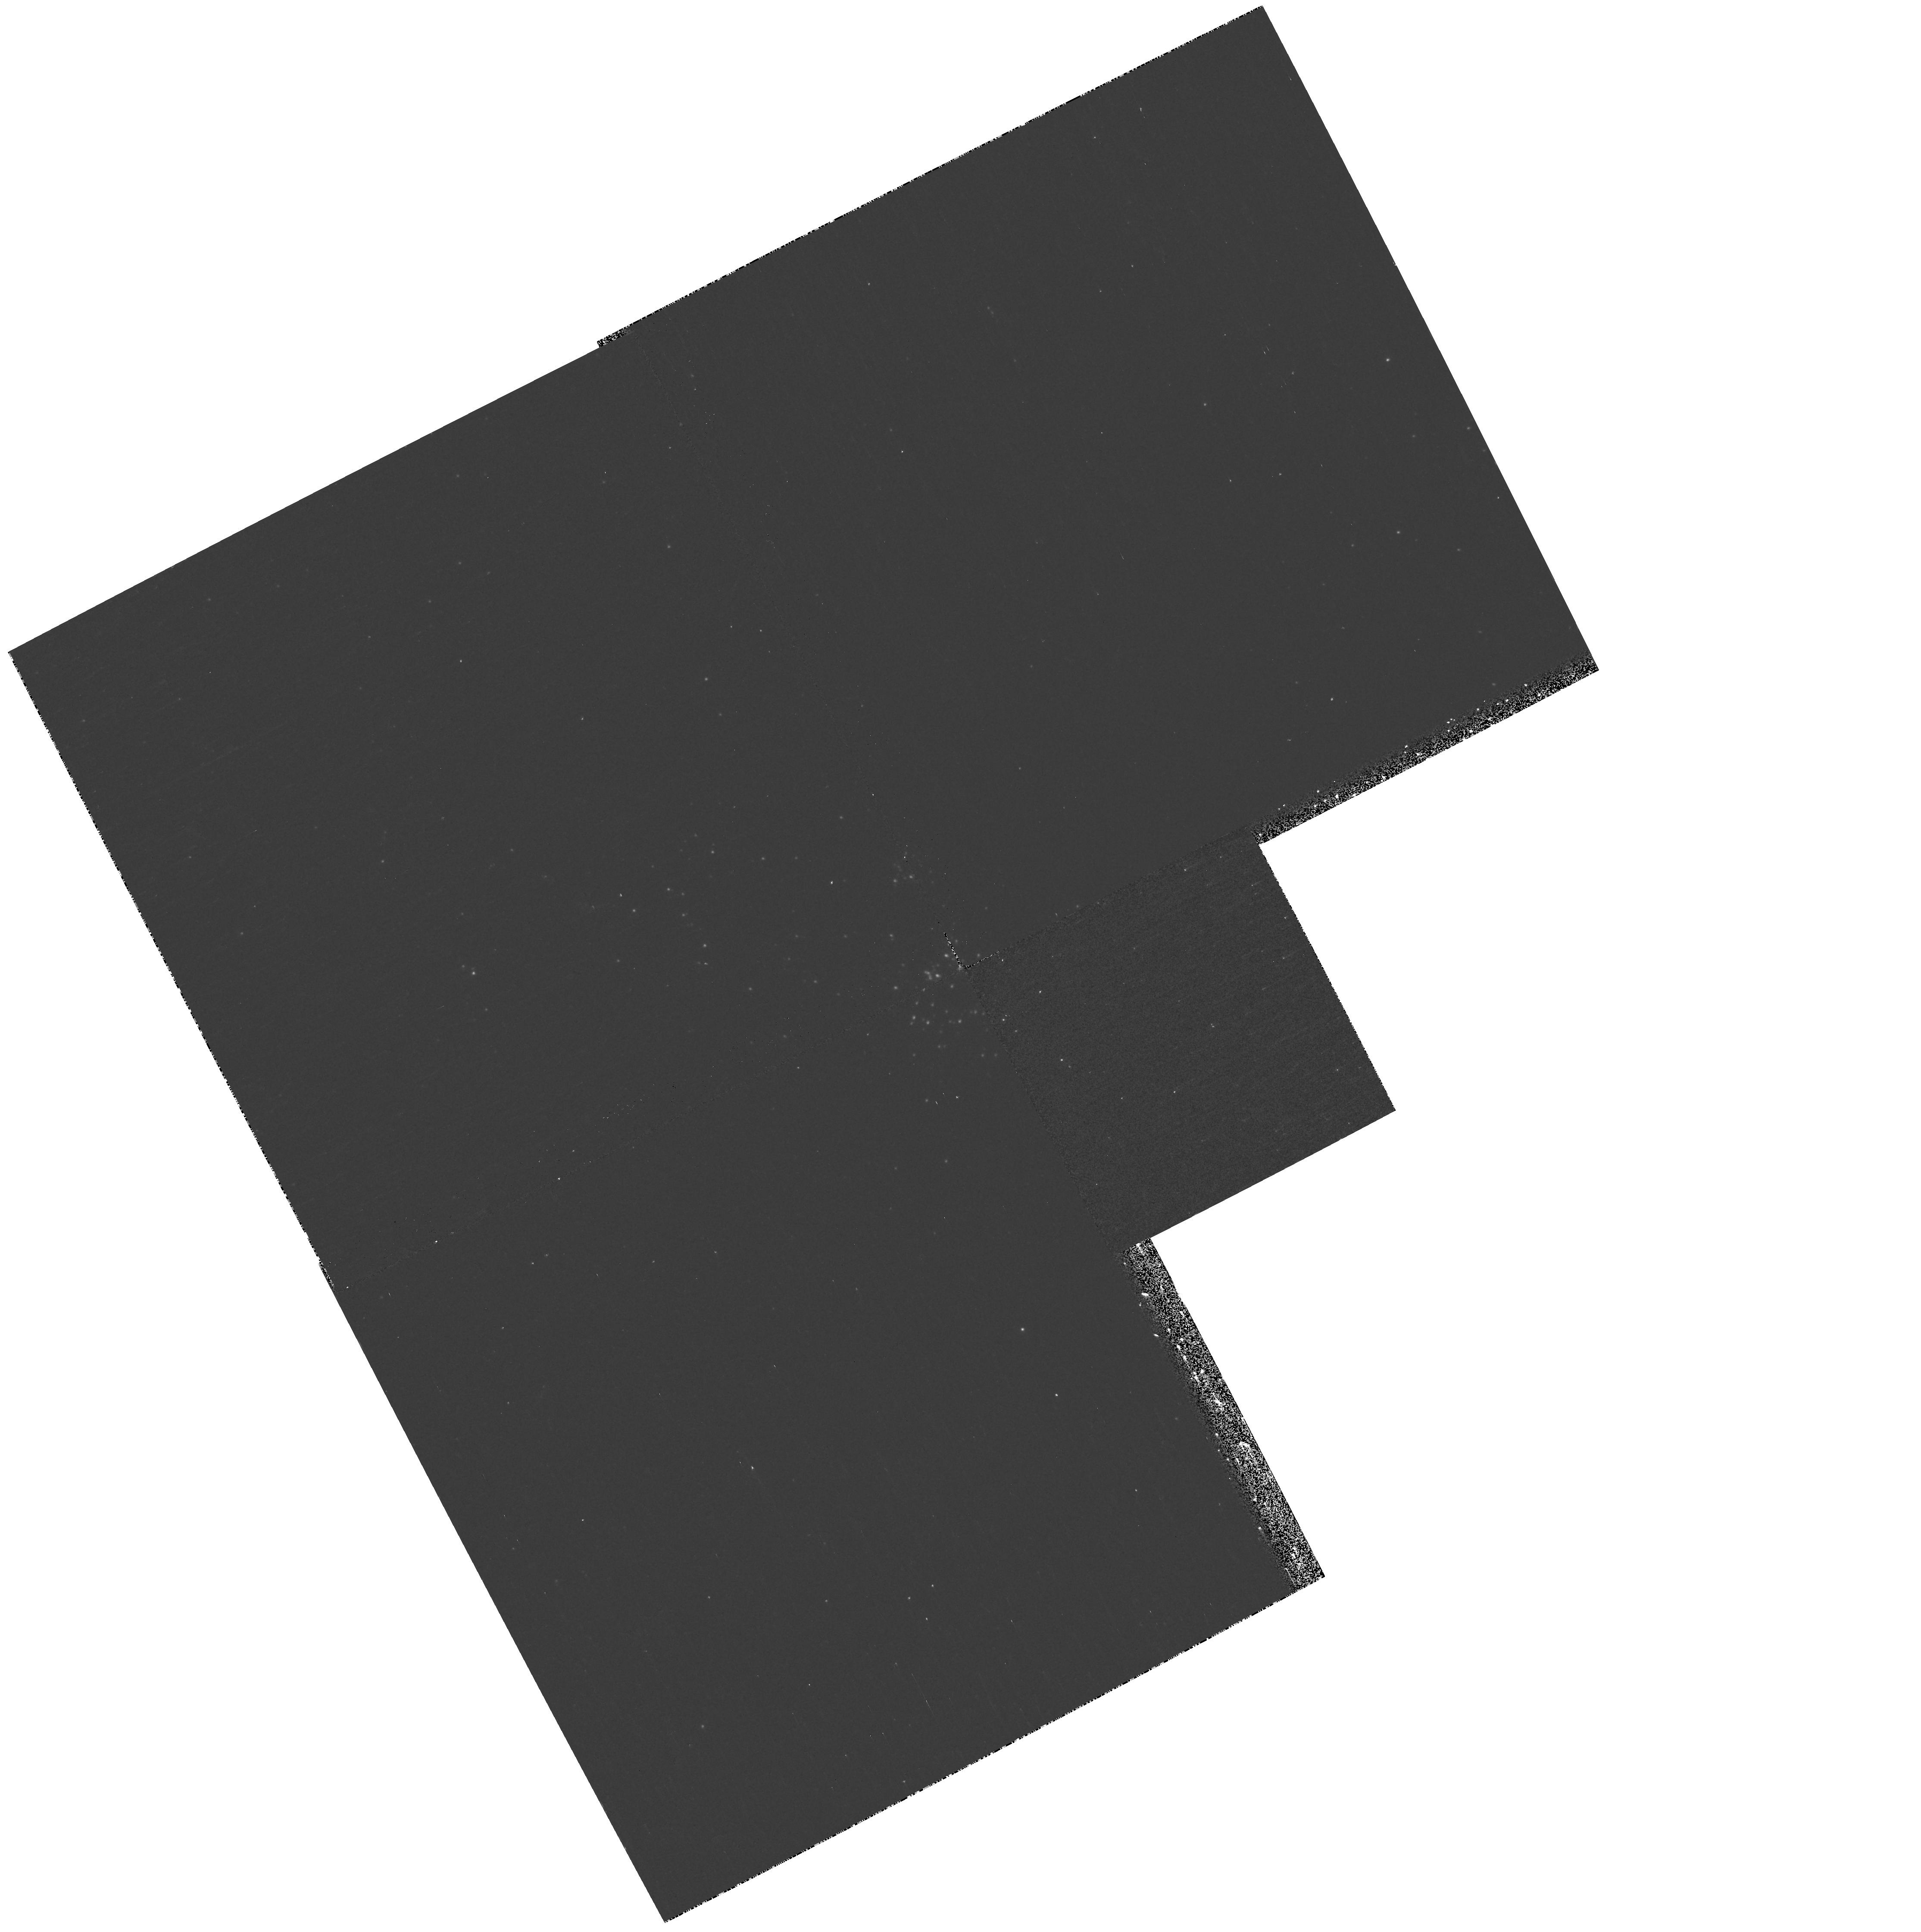
Target: M33-OB128
Instrument: WFPC2/PC
Filter: F170W
Exposure: 20 min
Observation ID: hst_11079_18_wfpc2_pc_f170w_u9wq18

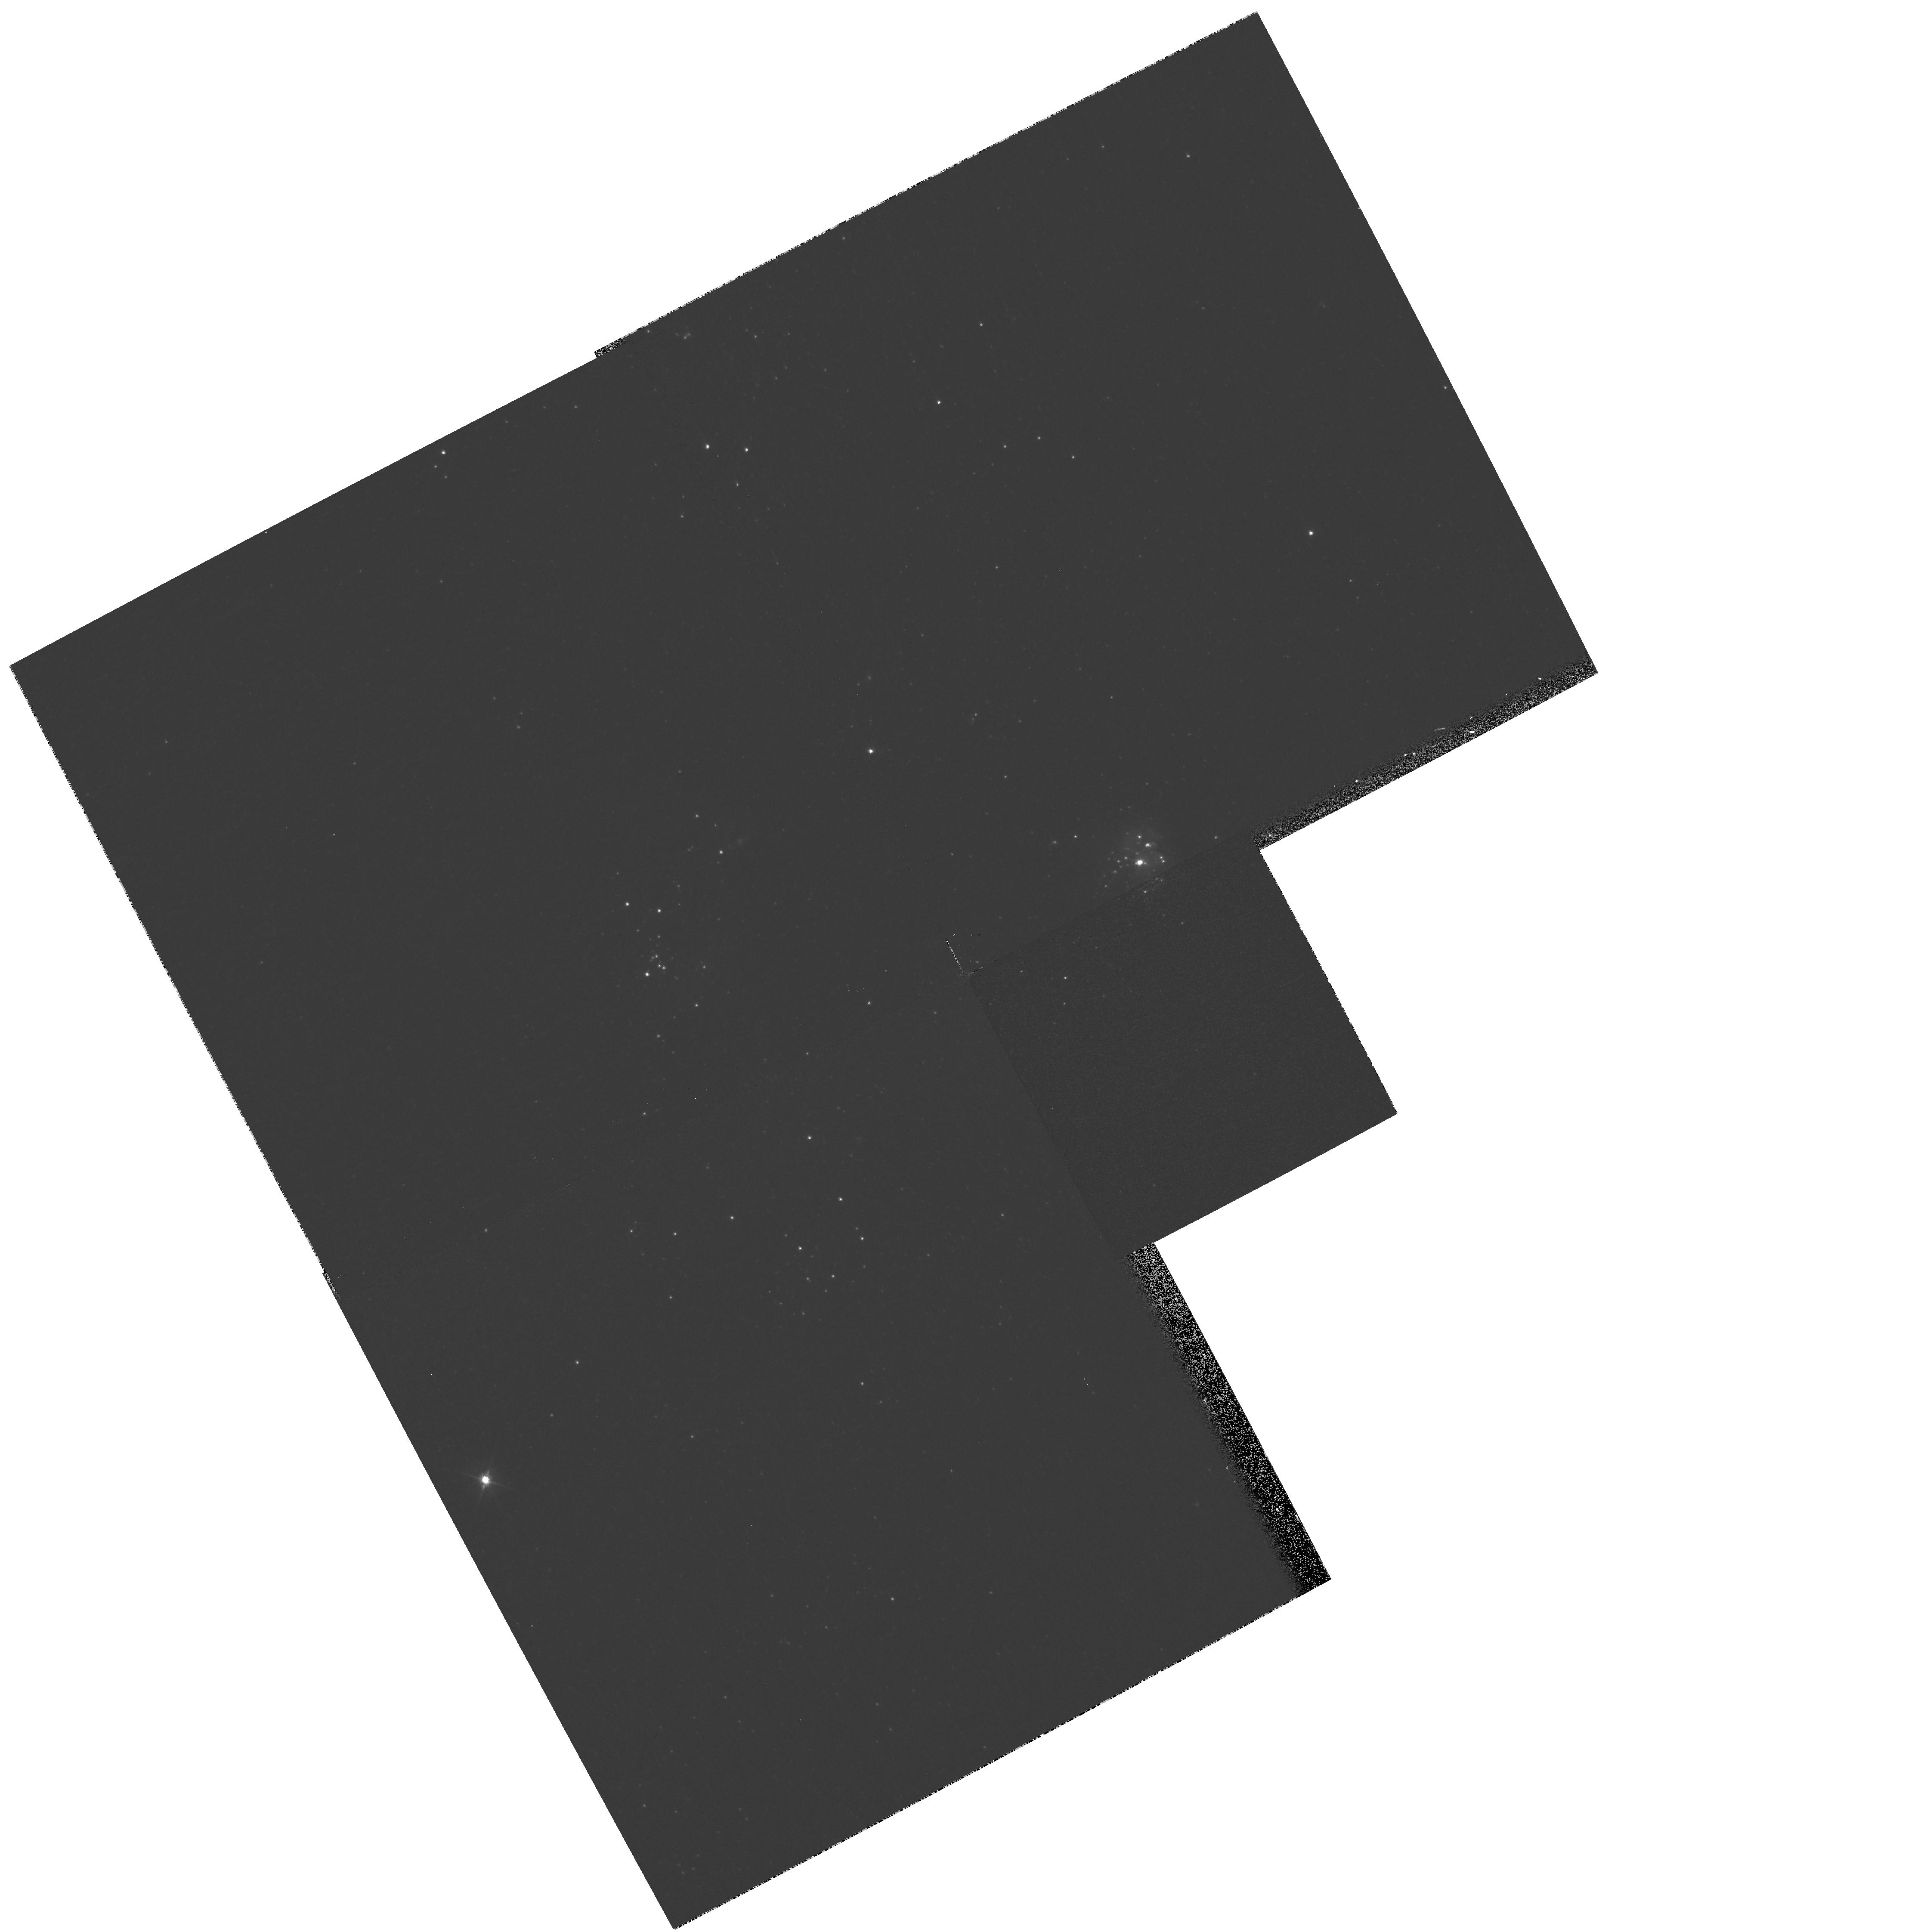
Target: M33-OB29
Instrument: WFPC2/PC
Filter: F555W
Exposure: 2 min
Observation ID: hst_11079_23_wfpc2_pc_f555w_u9wq23

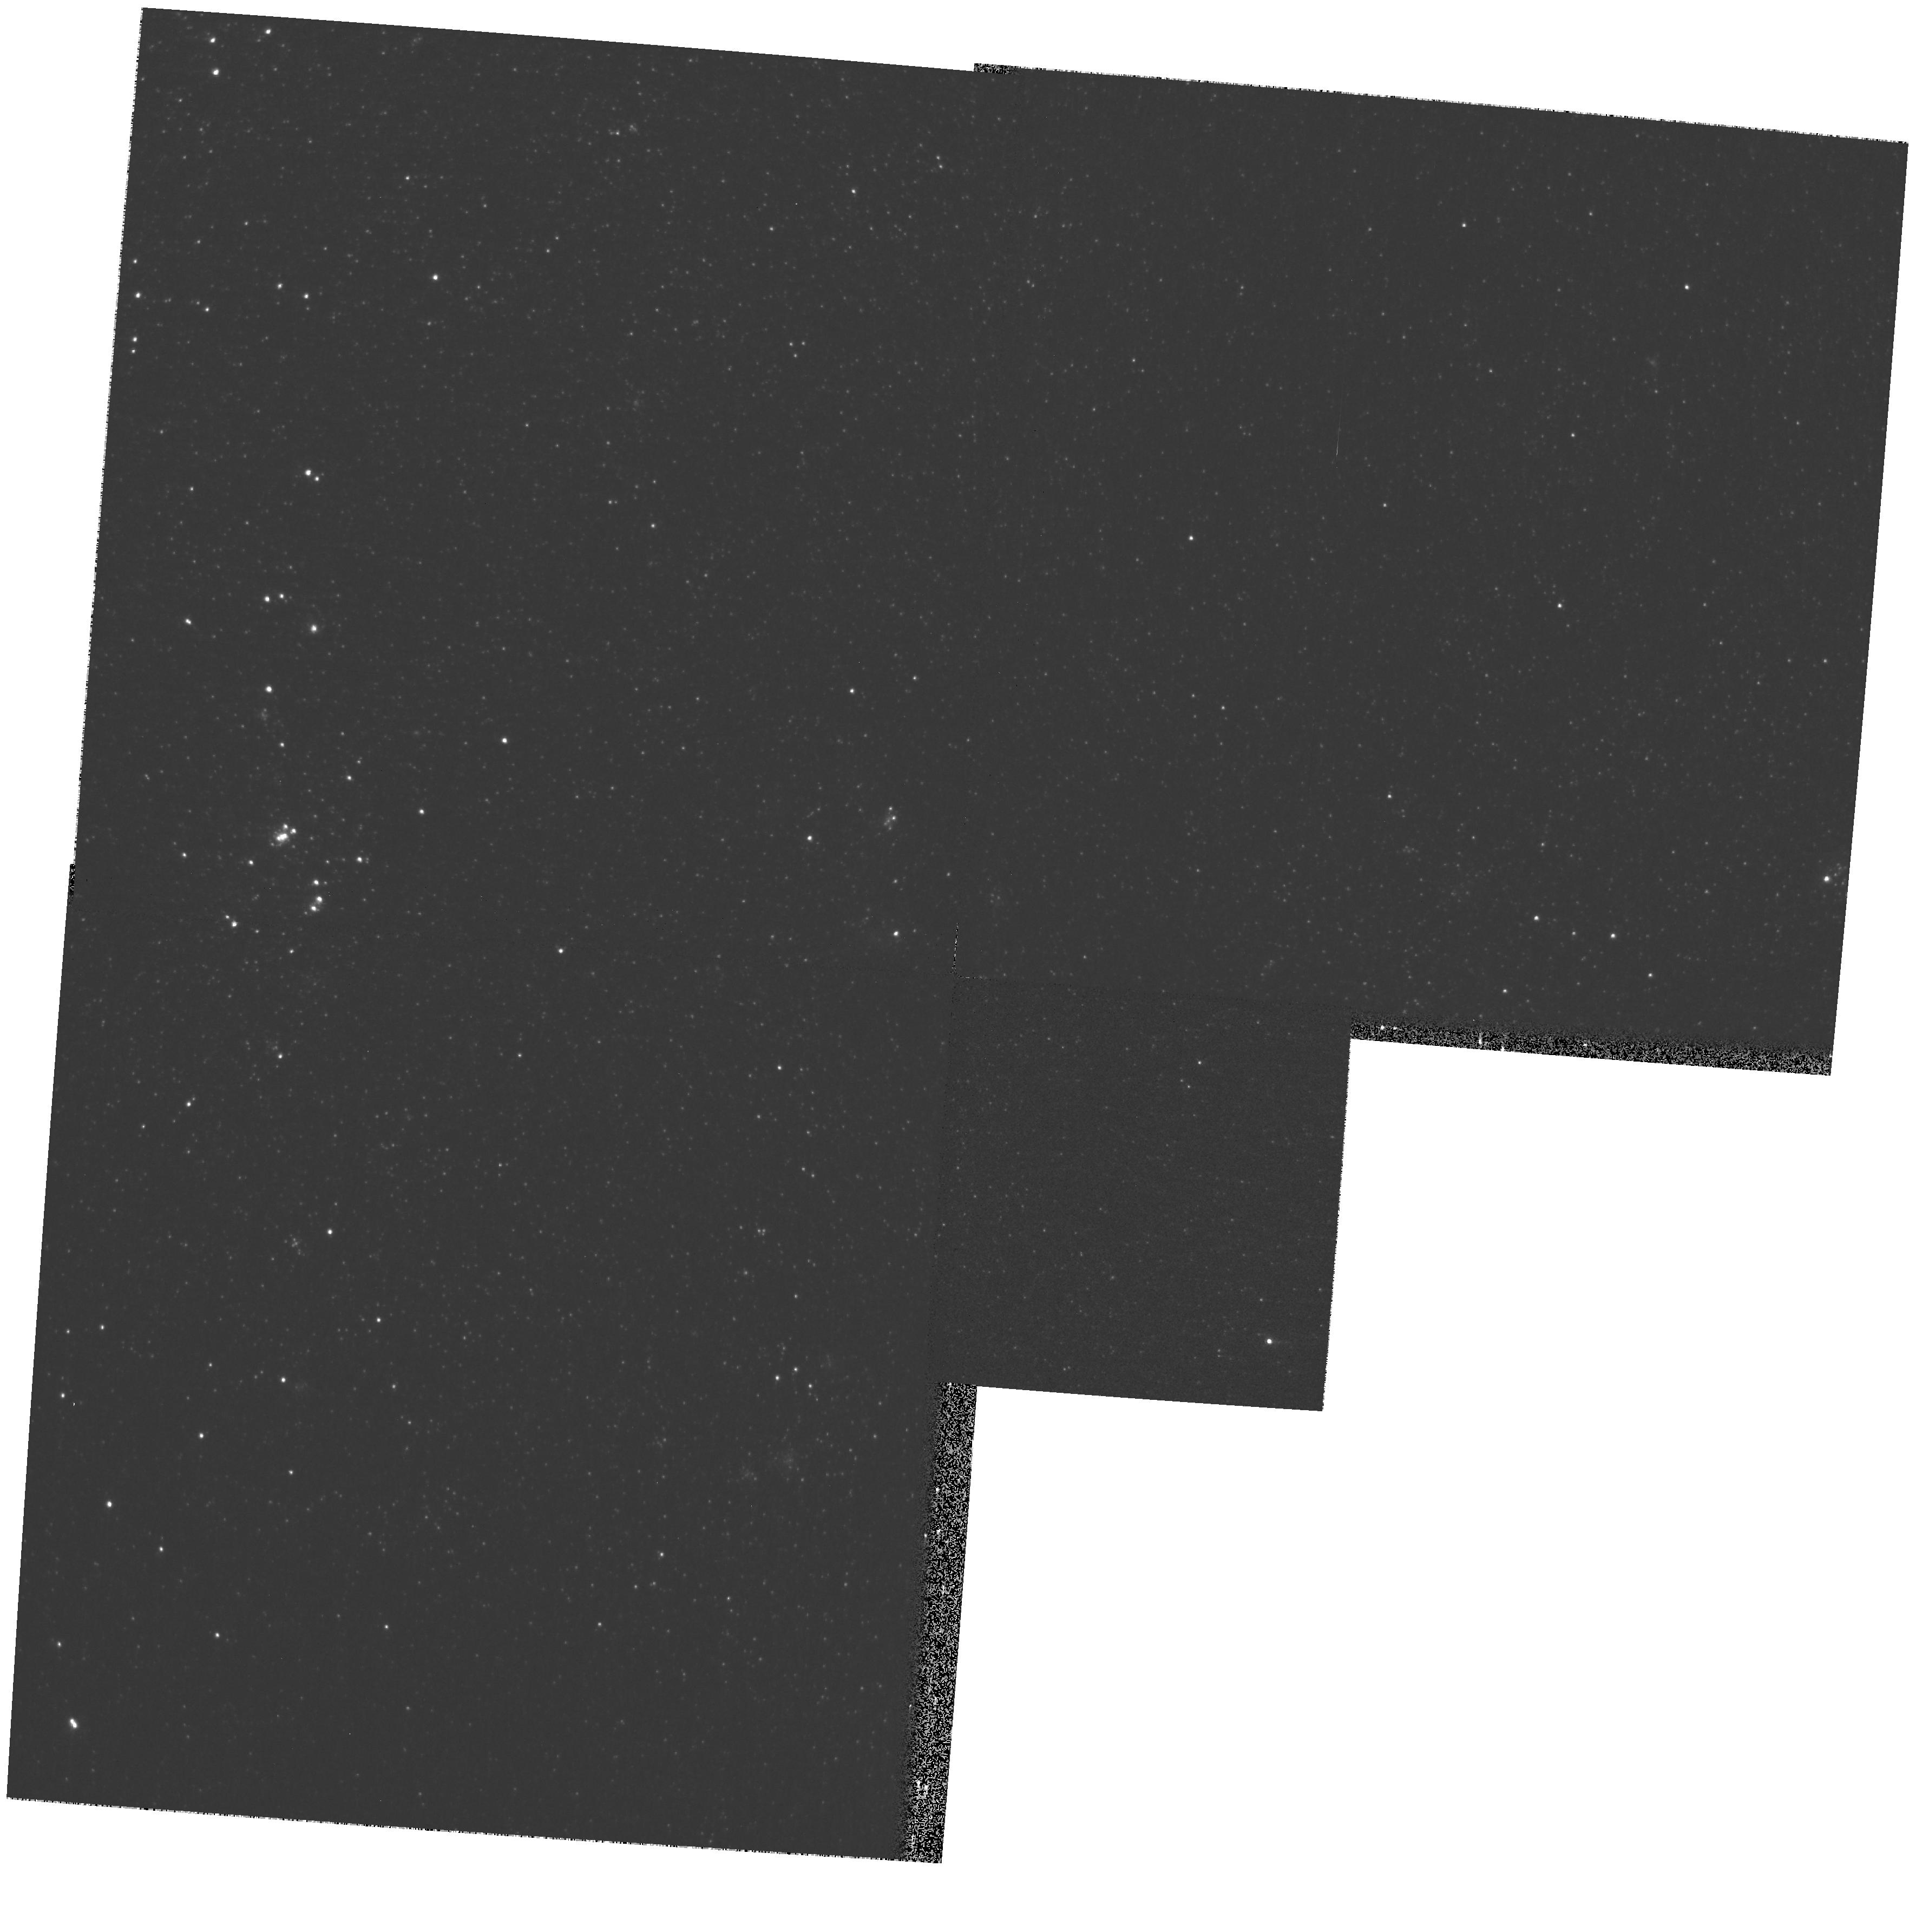
Target: M33-OB6
Instrument: WFPC2/PC
Filter: F814W
Exposure: 2 min
Observation ID: hst_11079_31_wfpc2_pc_f814w_u9wq31

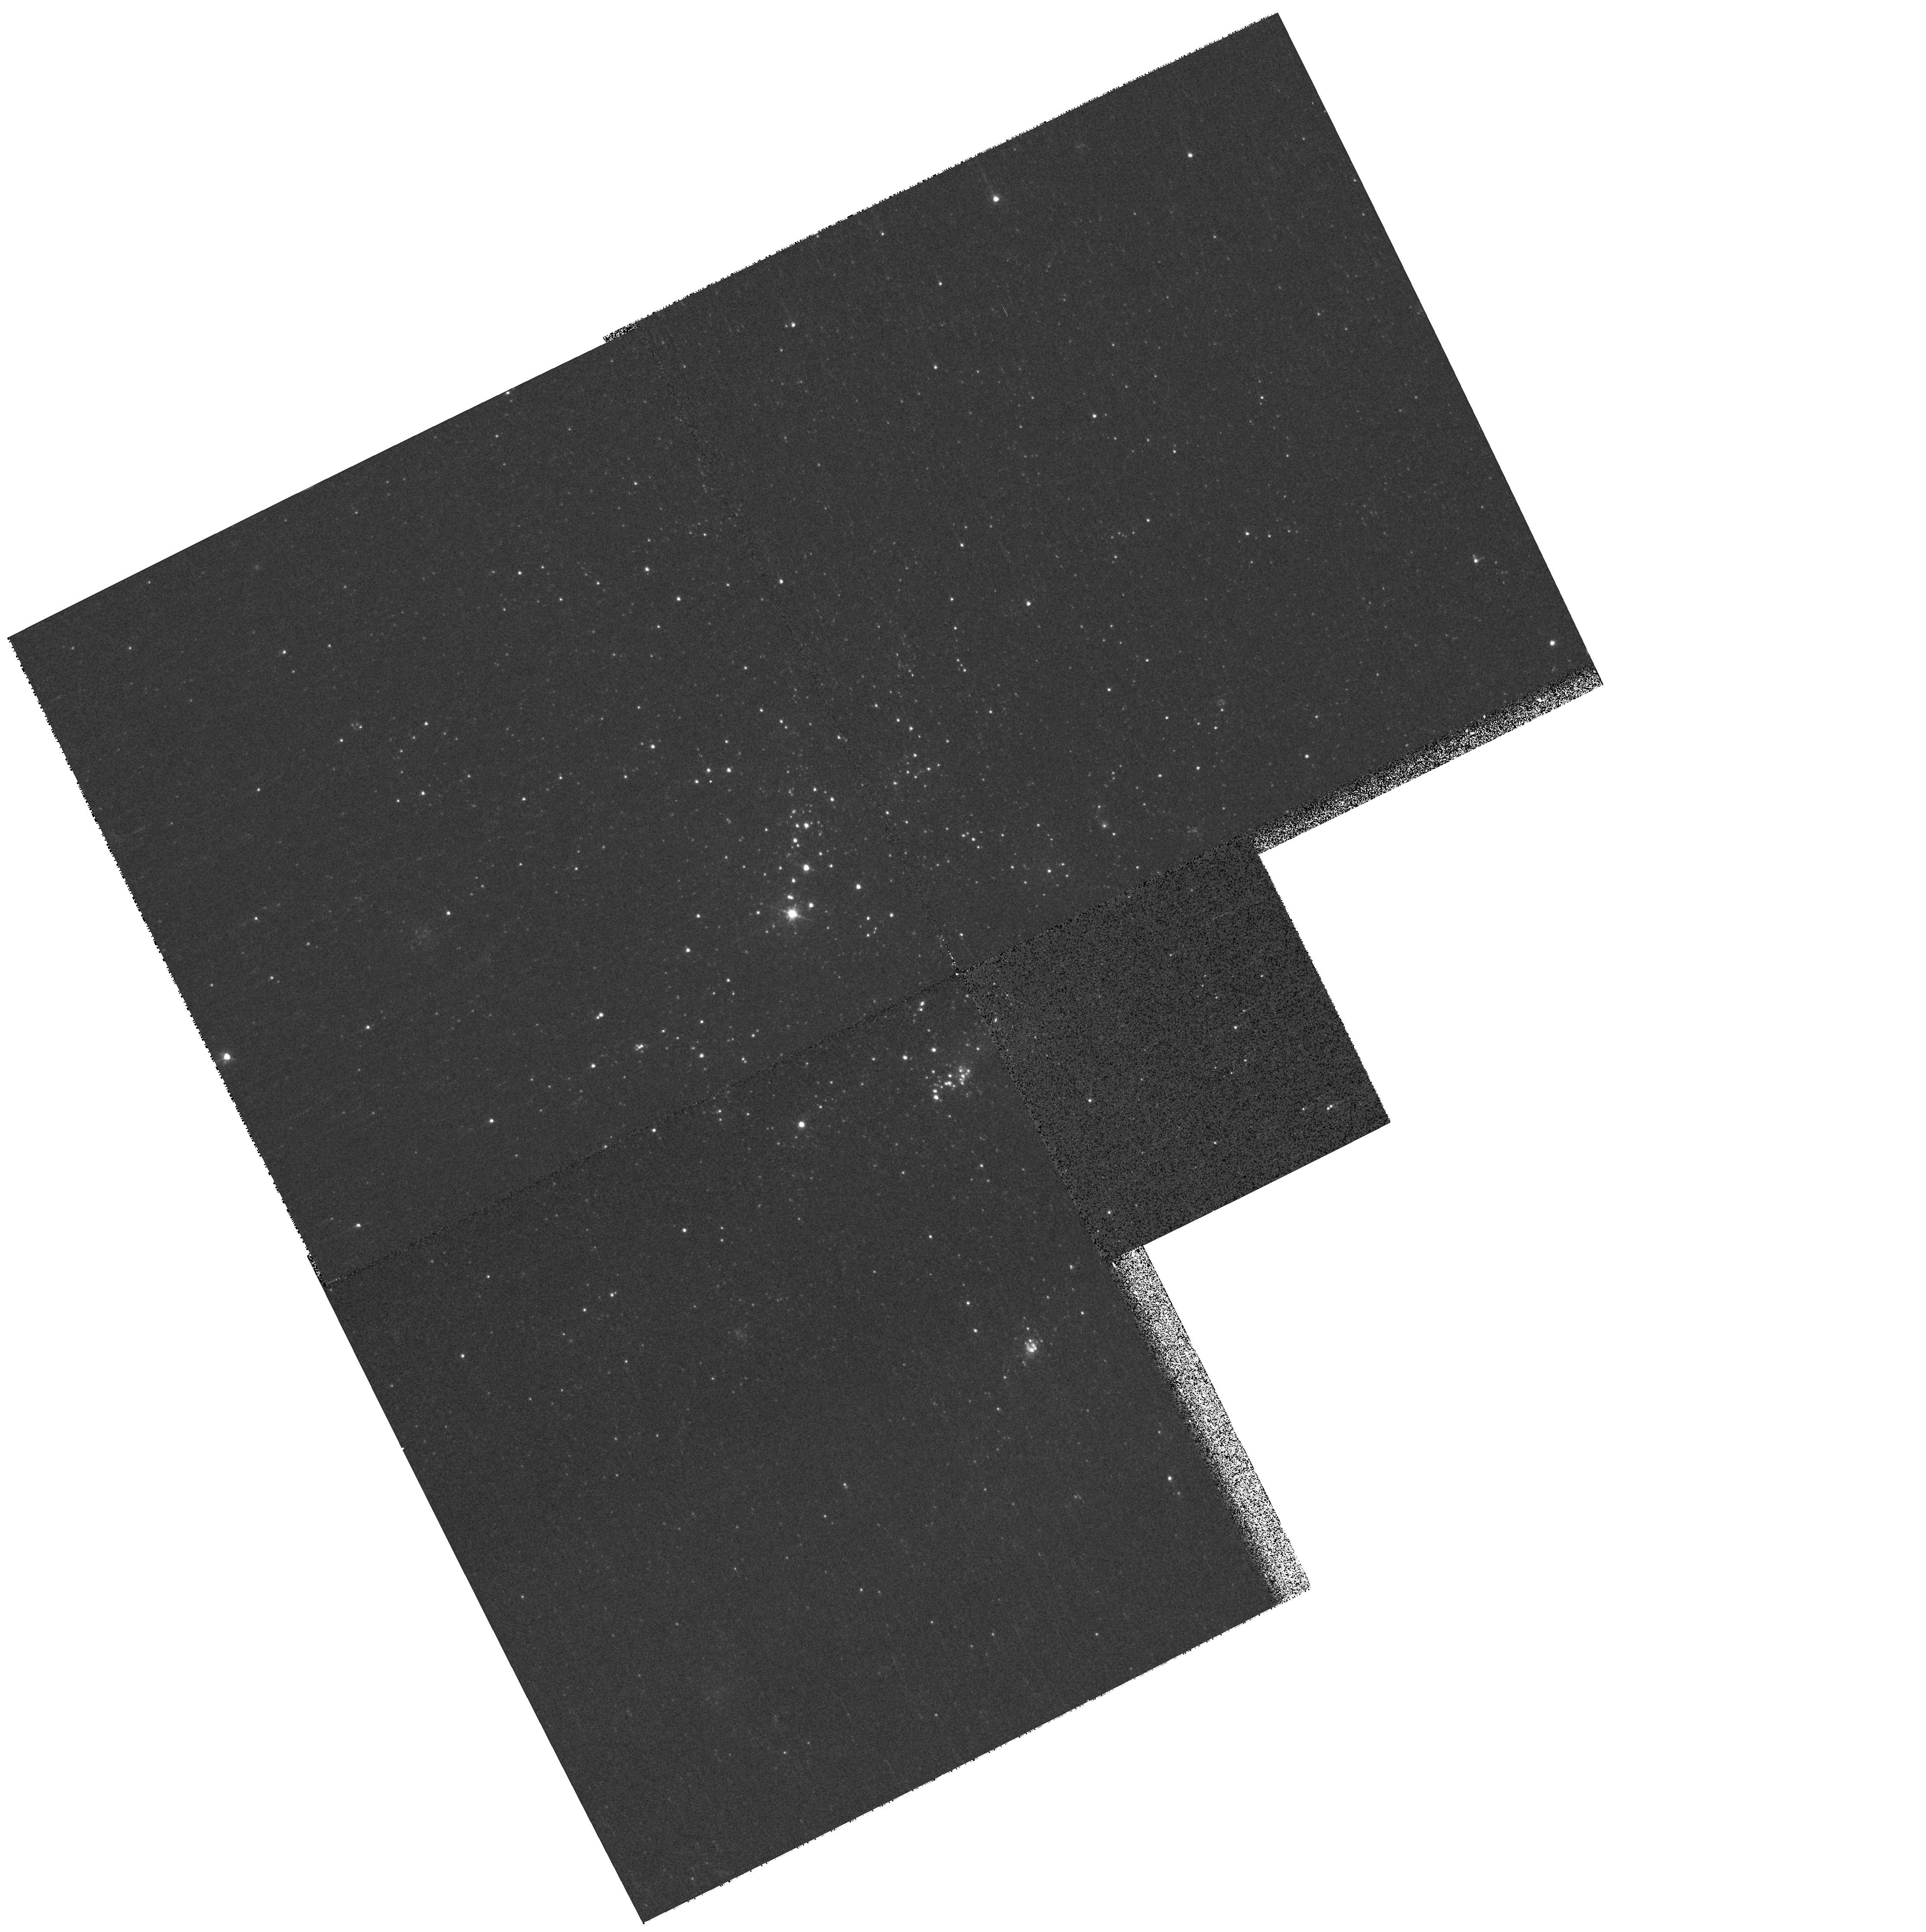
Target: M33-OB116
Instrument: WFPC2/PC
Filter: F555W
Exposure: 2 min
Observation ID: hst_11079_21_wfpc2_pc_f555w_u9wq21

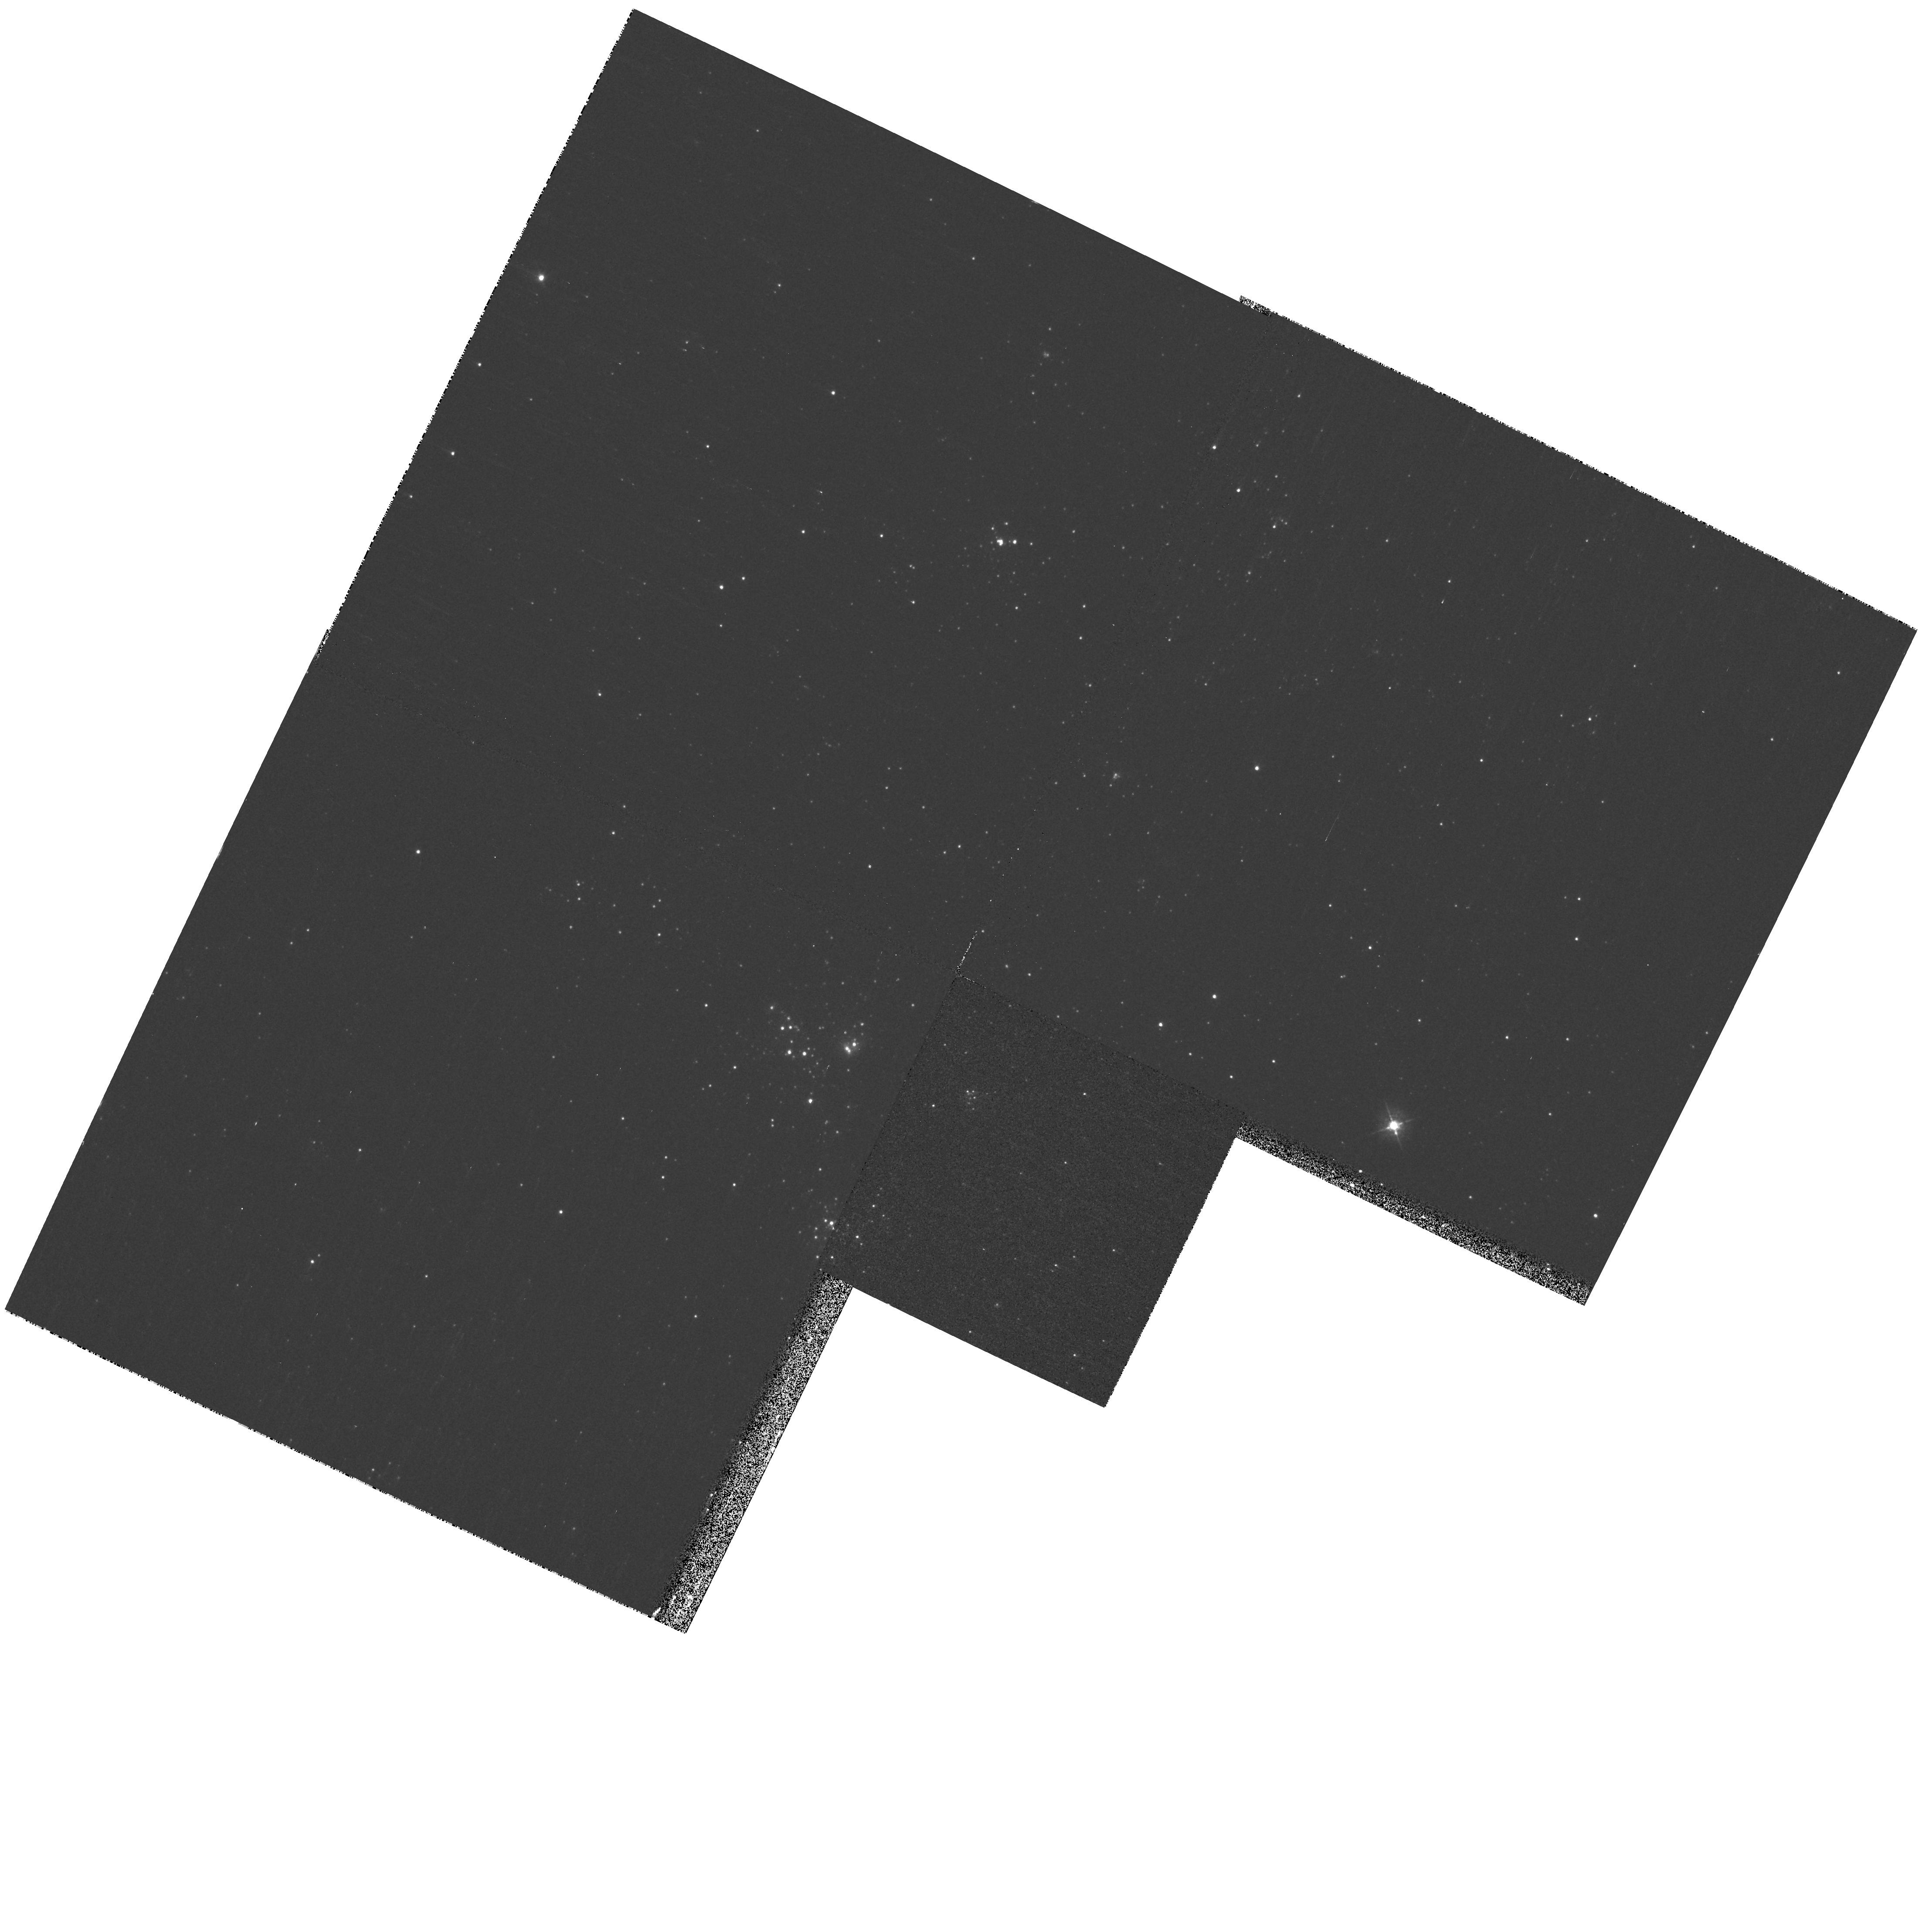
Target: M31-OB102
Instrument: WFPC2/PC
Filter: F439W
Exposure: 8 min
Observation ID: hst_11079_66_wfpc2_pc_f439w_u9wq66

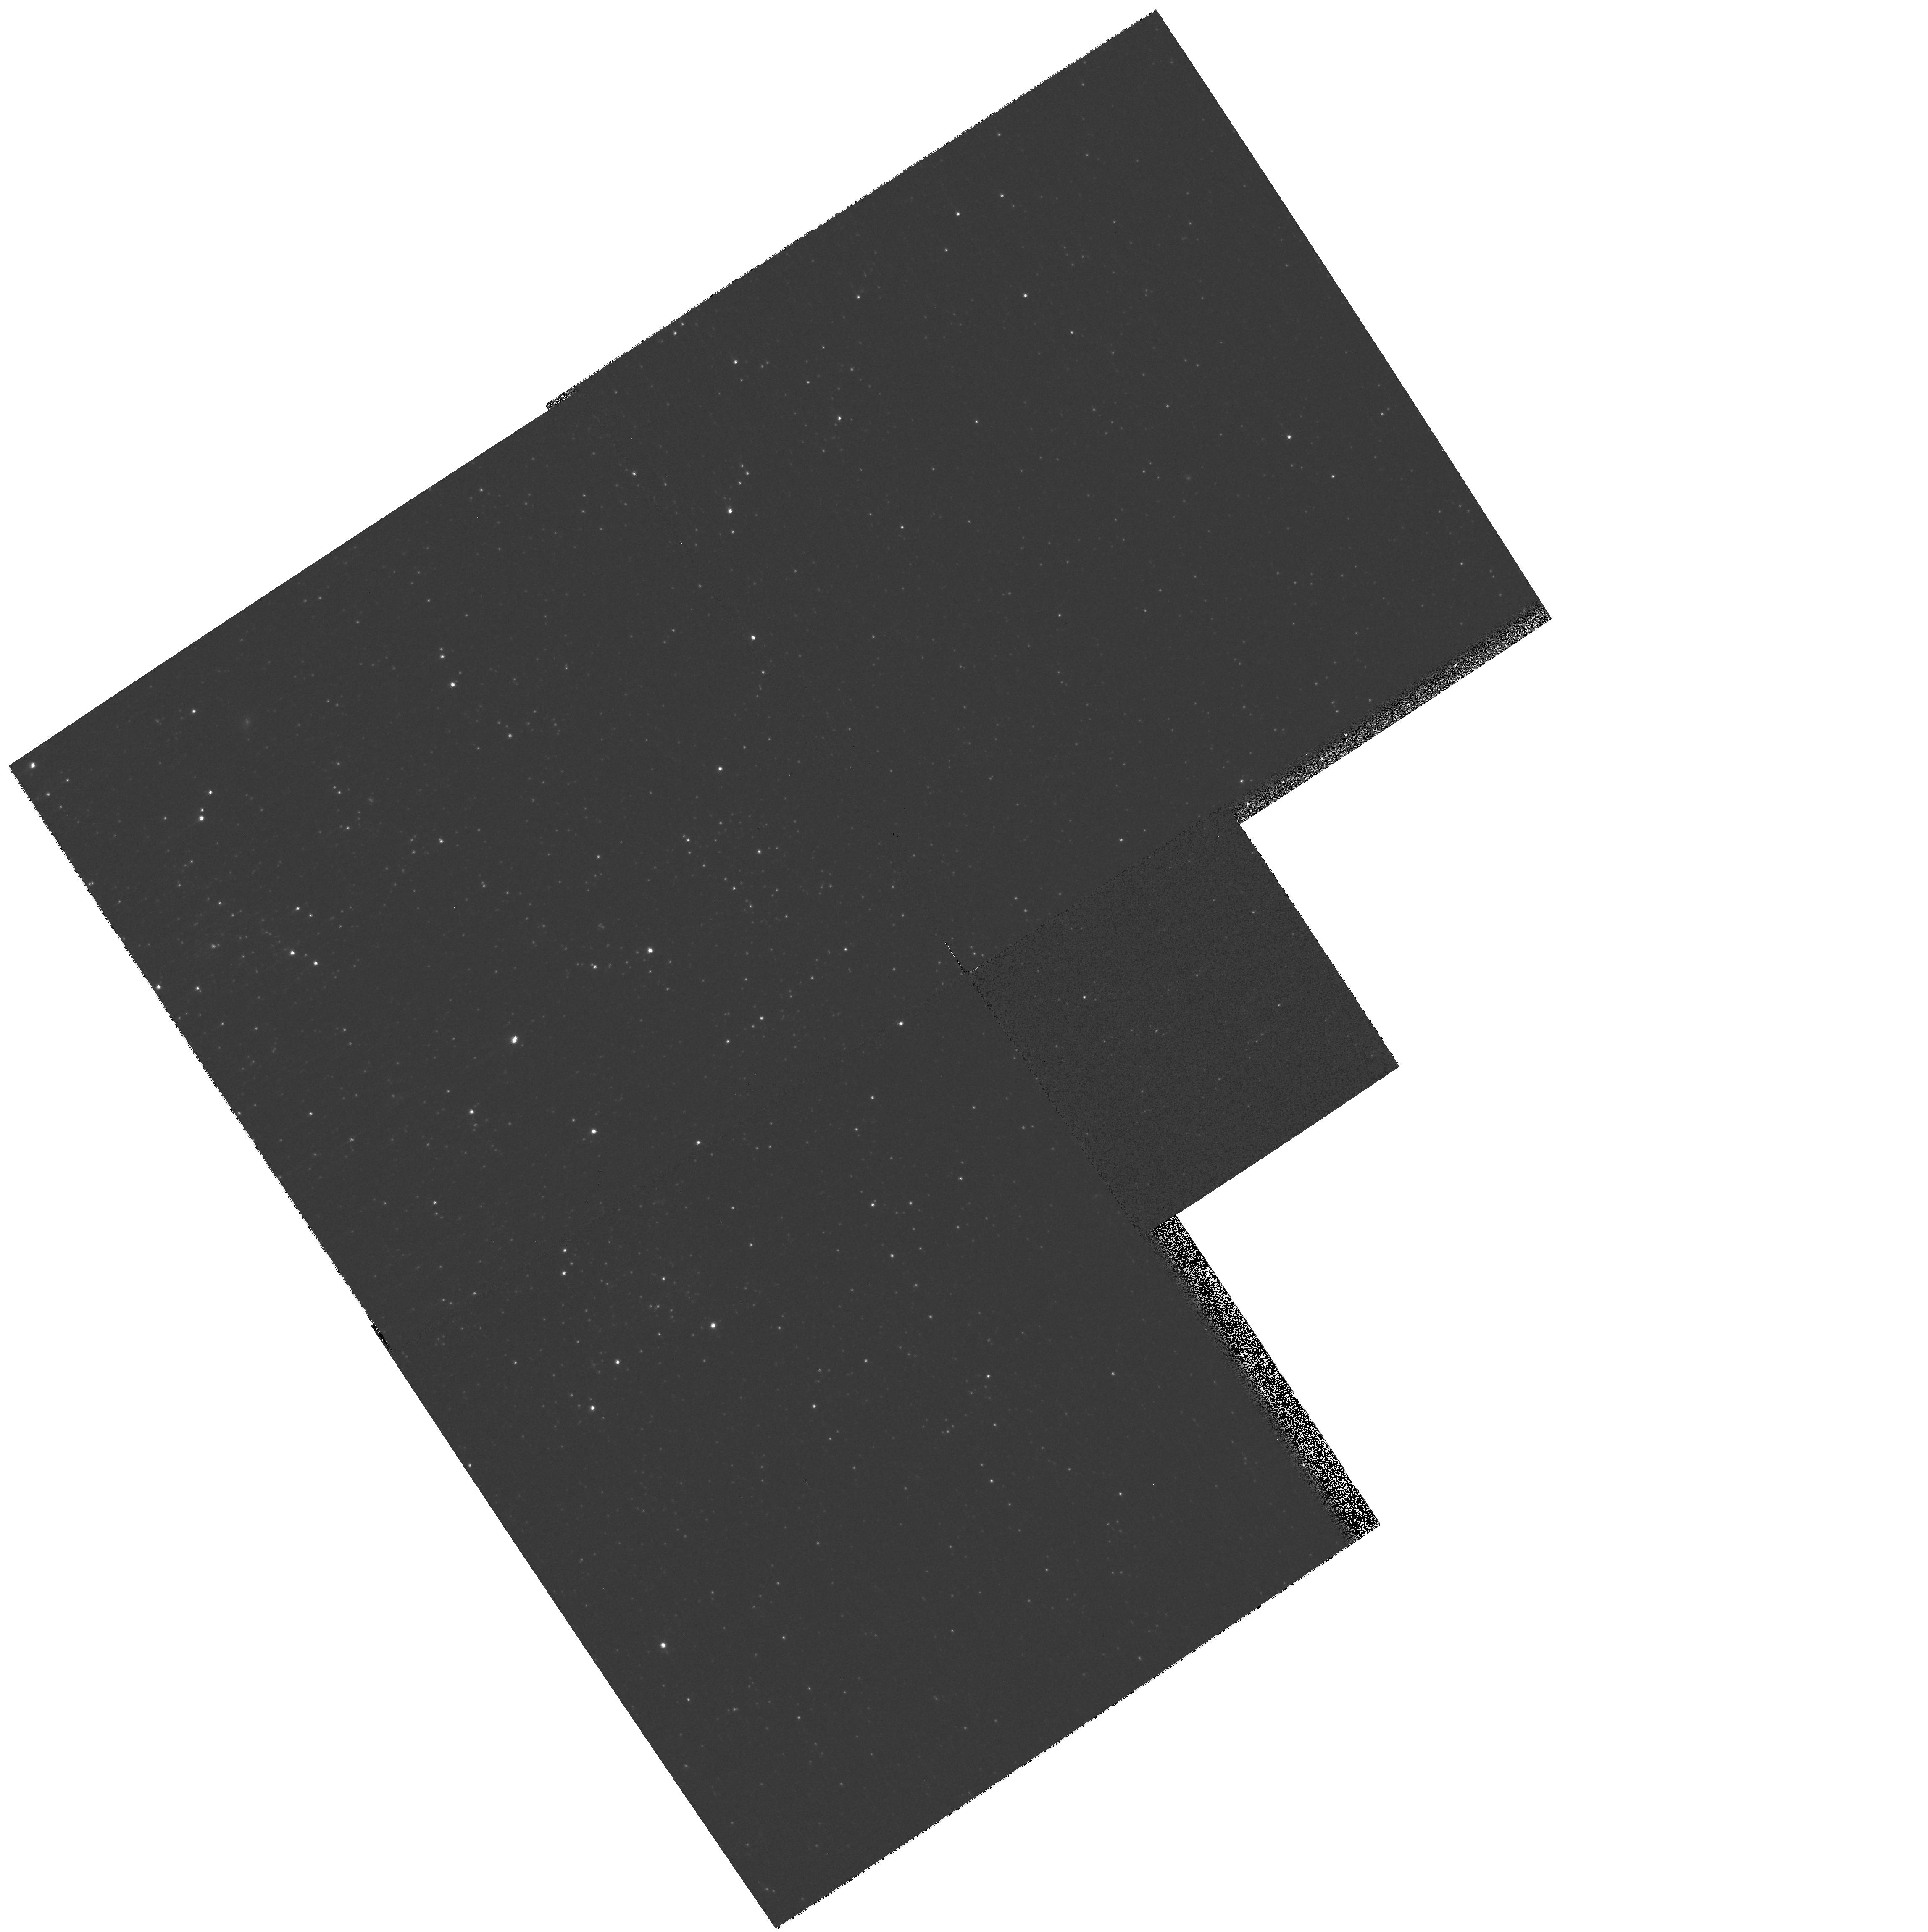
Target: M33-OB21
Instrument: WFPC2/PC
Filter: F814W
Exposure: 2 min
Observation ID: hst_11079_17_wfpc2_pc_f814w_u9wq17

Treasury Imaging of Star Forming Regions in the Local Group: Complementing the GALEX and NOAO Surveys (PI: Bianchi, Luciana C.)

We propose to use WFPC2 to image the most interesting star-forming regions in the Local Group galaxies, to resolve their young stellar populations. We will use a set of filters including F170W, which is critical to detect and characterize the most massive stars, to whose hot temperatures colors at longer wavelengths are not sensitive. WFPC2's field of view ideally matches the typical size of the star-forming regions, and its spatial resolution allows us to measure indvidual stars, given the proximity of these galaxies. The resulting H-R diagrams will enable studies of star-formation properties in these regions, which cover largely differing metallicities (a factor of 17, compared to the factor of 4 explored so far) and characteristics. The results will further our understanding of the star-formation process, of the interplay between massive stars and environment, the properties of dust, and will provide the key to interpret integrated measurements of star-formation indicators (UV, IR, Halpha) available for several hundreds more distant galaxies. Our recent deep surveys of these galaxies with GALEX (FUV, NUV) and ground-based imaging (UBVRI, Halpha, [OIII] and [SII]) provided the identification of the most relevant SF sites. In addition to our scientific analysis, we will provide catalogs of HST photometry in 6 bands, matched corollary ground-based data, and UV, Halpha and IR integrated measurements of the associations, for comparison of integrated star-formation indices to the resolved populations. We envisage an EPO component.